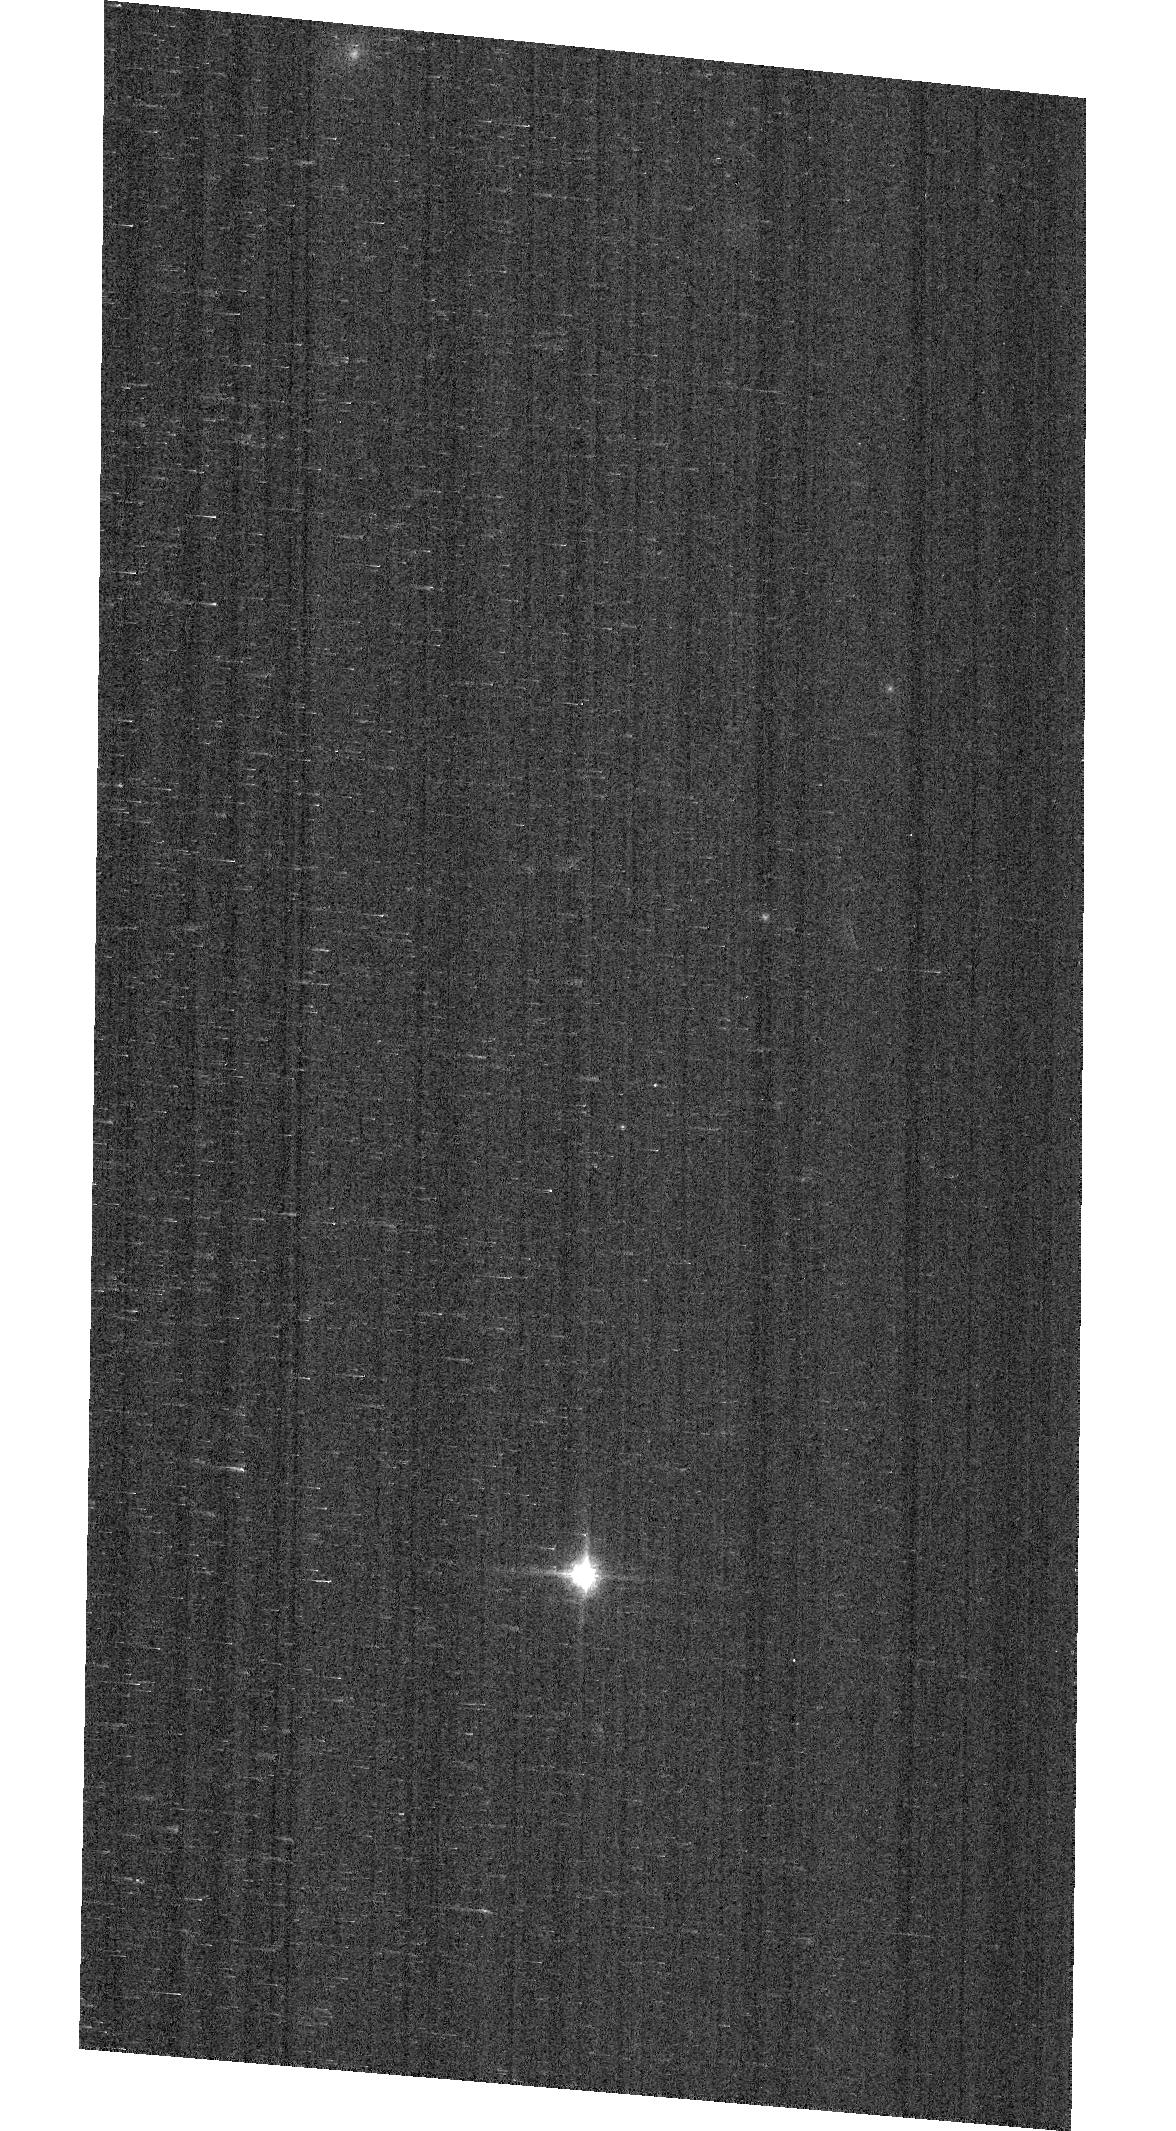
Target: GD153
Instrument: ACS/WFC
Filter: F850LP
Exposure: 1 min
Observation ID: hst_17341_02_acs_wfc_f850lp_jf4i02

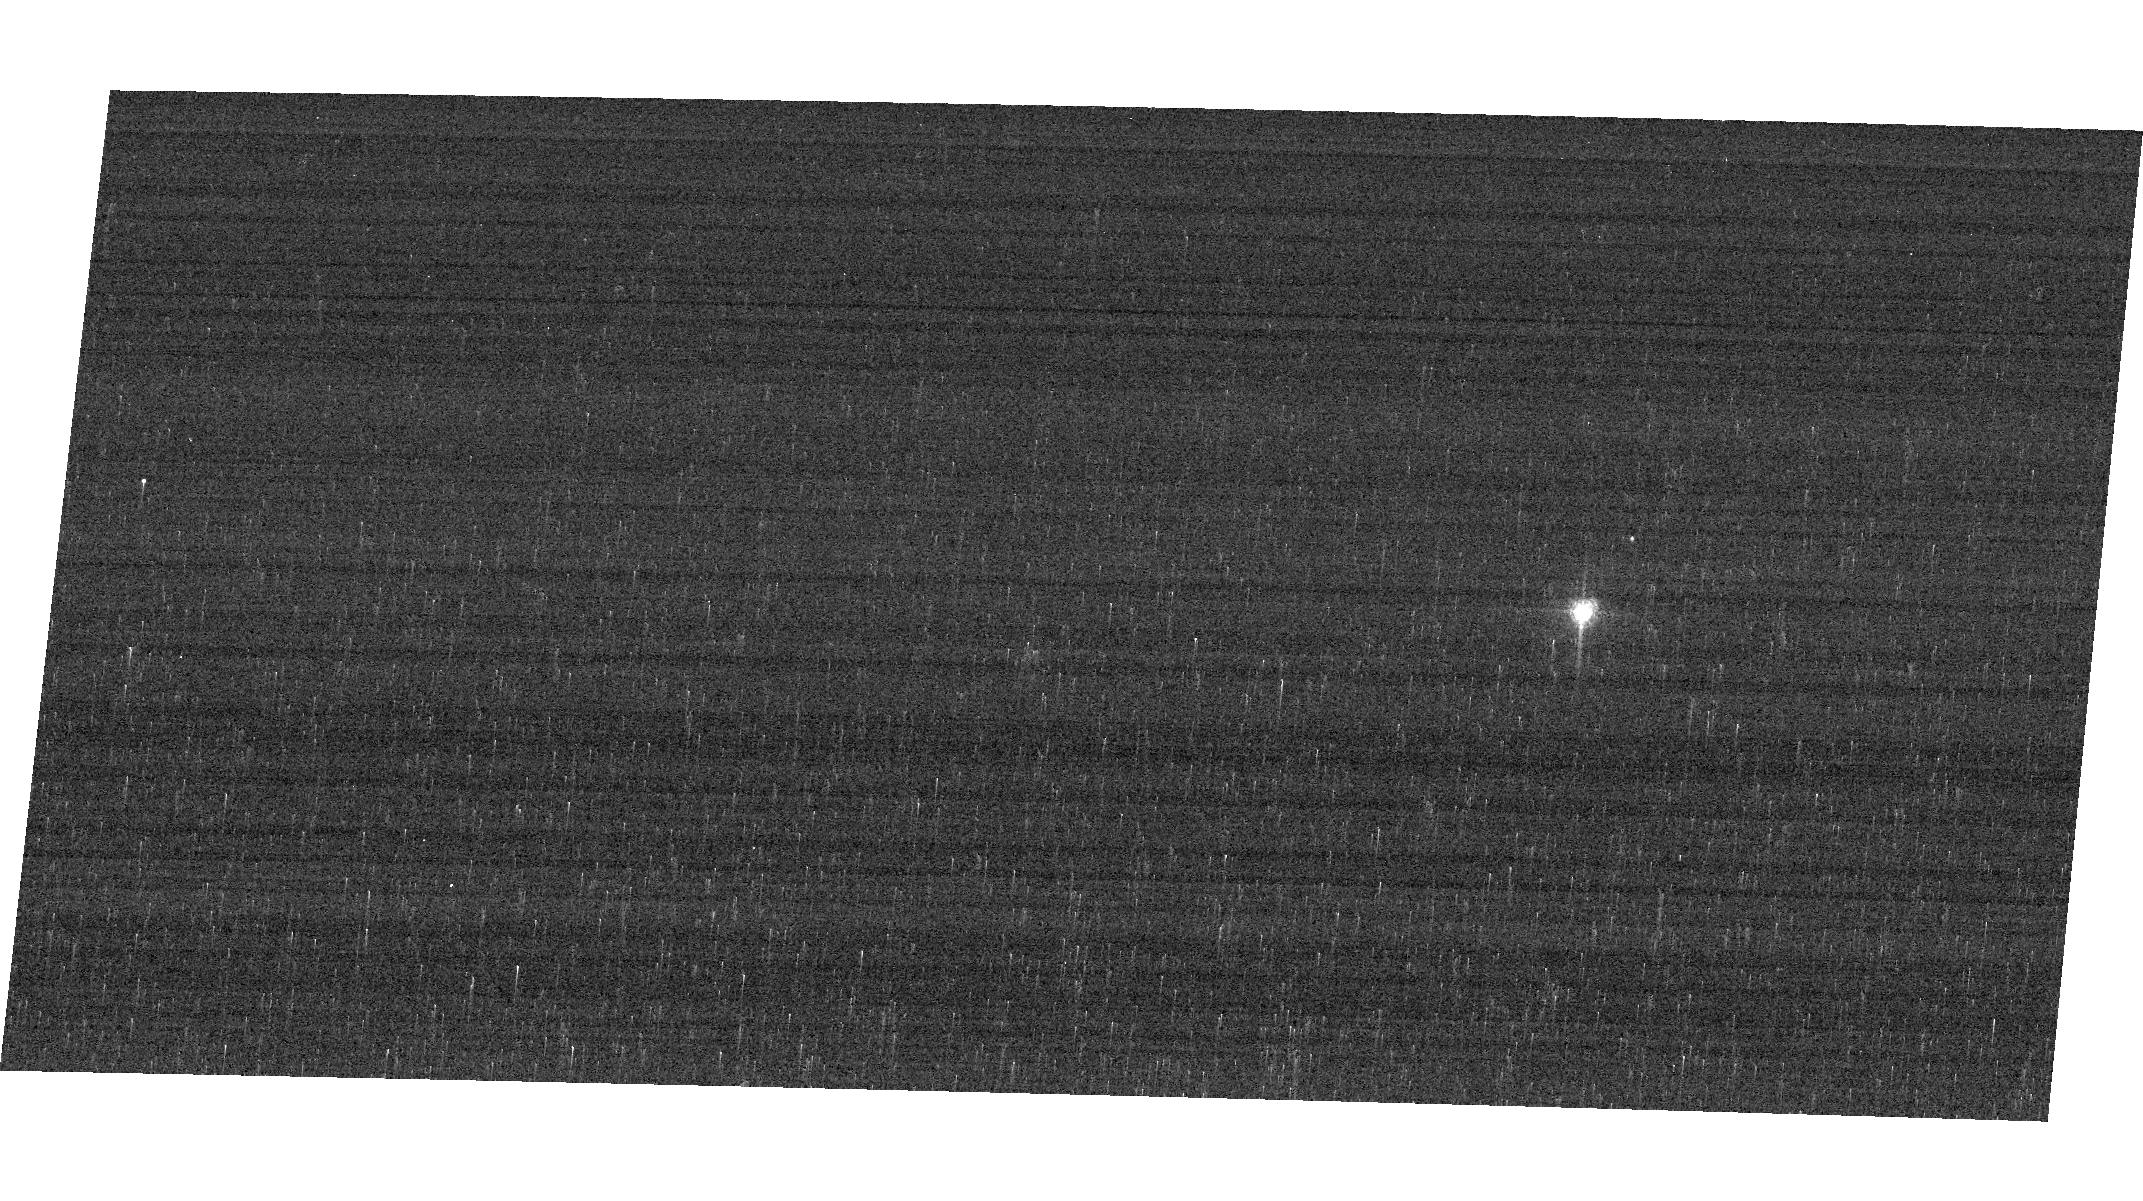
Target: GRW+70D5824
Instrument: ACS/WFC
Filter: F658N
Exposure: 2 min
Observation ID: hst_17341_04_acs_wfc_f658n_jf4i04

ACS Photometric Calibration and Time Dependent Sensitivity (PI: Bohlin, Ralph C.)

Monitor the change in sensitivity over time with visits to the WD standard stars, GD71, GD153, G191B2B, and GRW+70 5824. Verify and refine the WFC photometric calibrations and repeatability measures. Single bright stars with photon statistical noise of ~0.2% are a more precise and straightforward approach to measuring sensitivity changes than with the multitude of stars in 47 Tuc. This program has executed annually since Cycle 19.